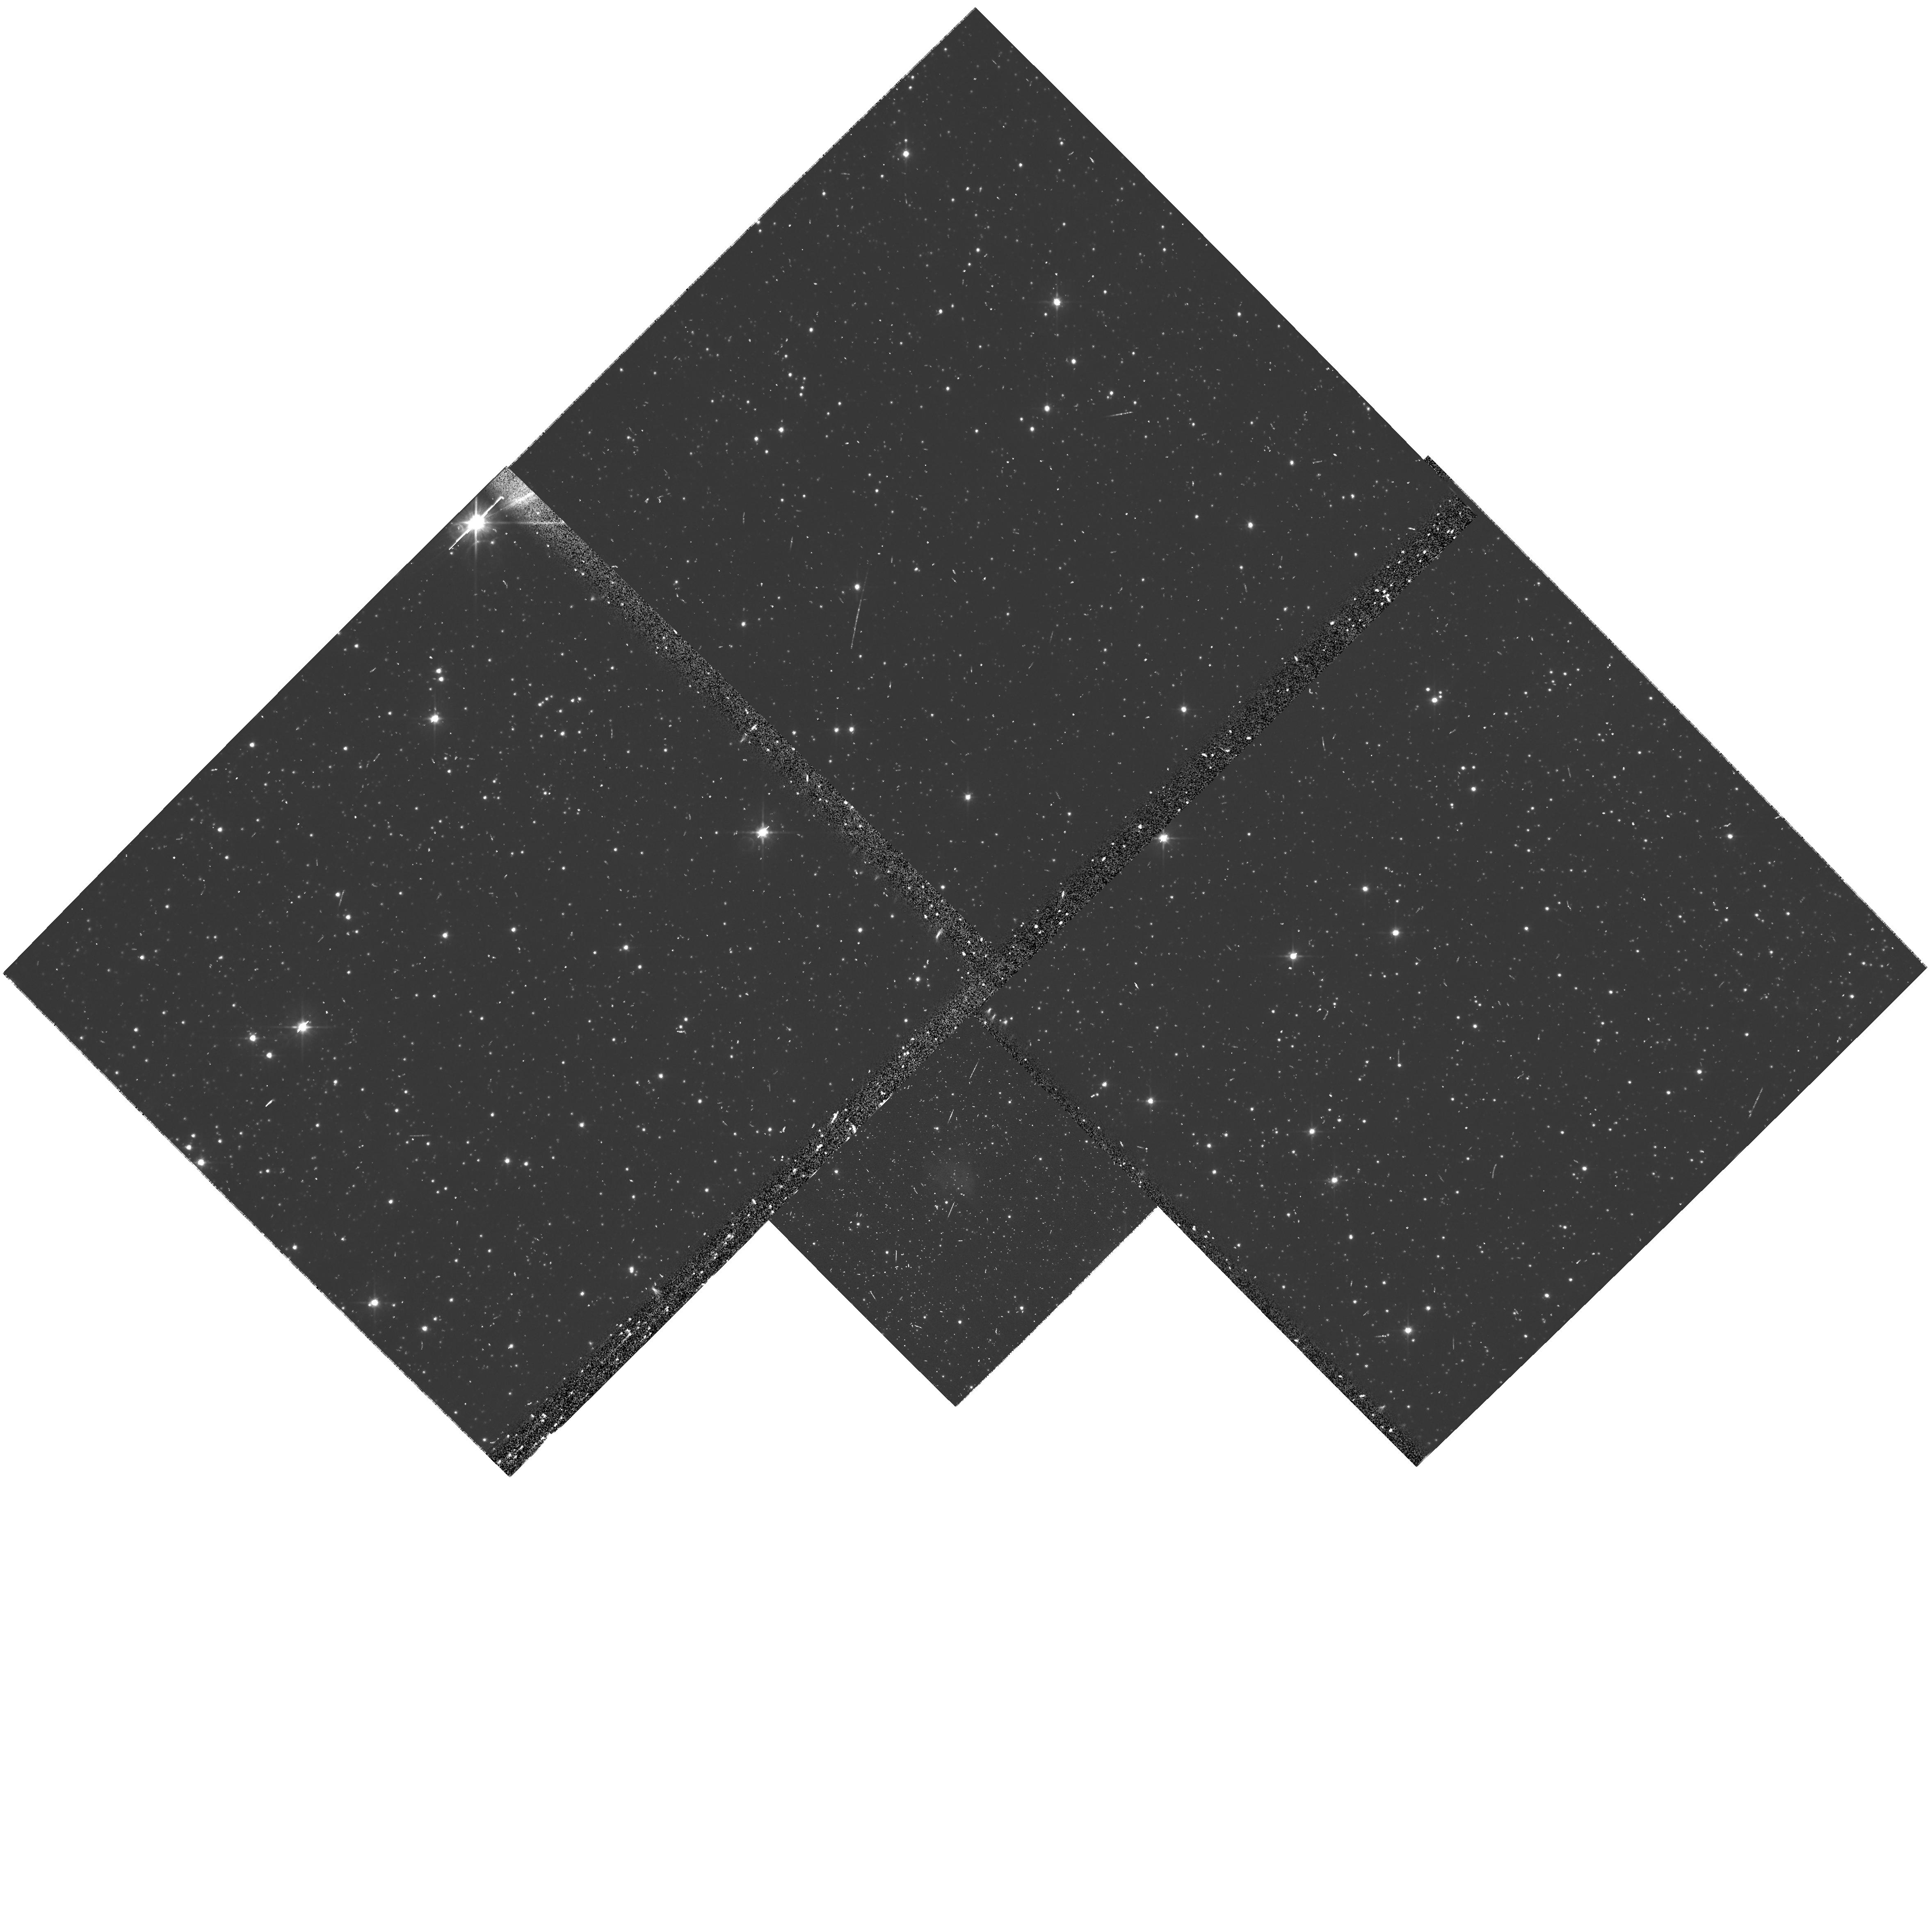
Target: OBJ-054011-691955. Instrument: WFPC2/PC. Filter: F606W. Exposure: 10 min. Observation ID: u9ny0103m

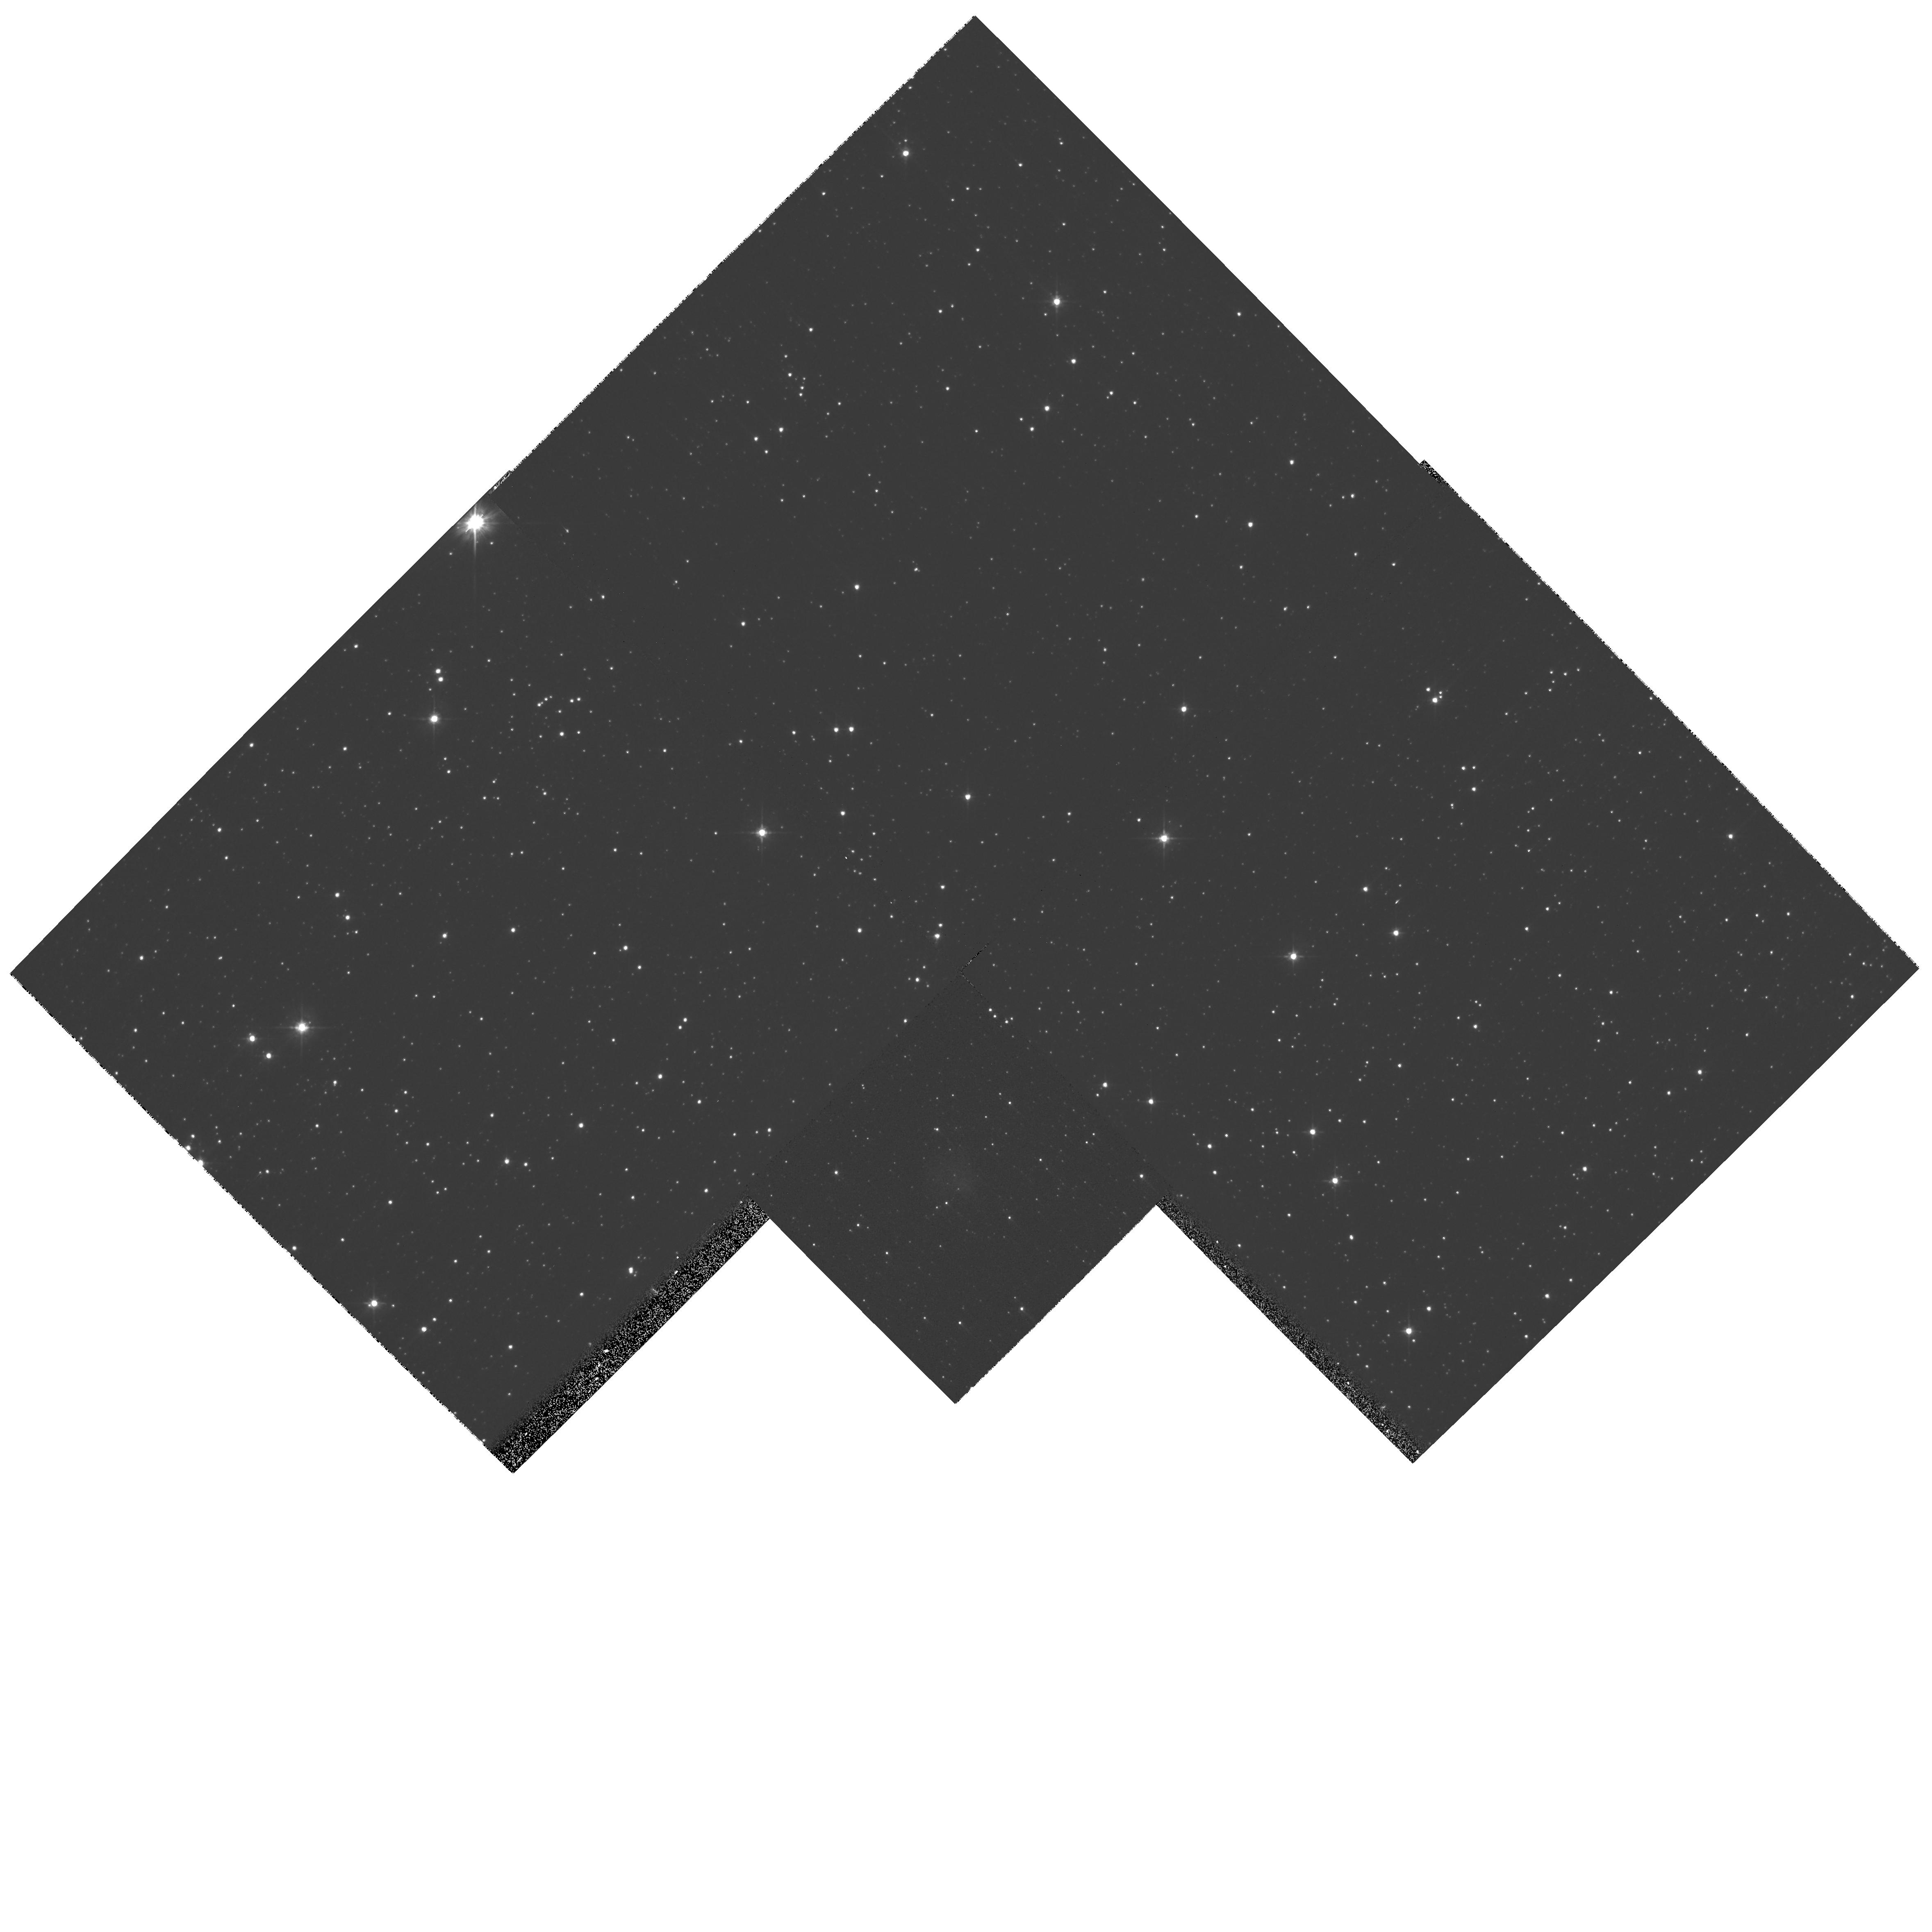
Target: OBJ-054011-691955. Instrument: WFPC2/PC. Filter: F555W. Exposure: 5 min. Observation ID: hst_10900_01_wfpc2_pc_f555w_u9ny01

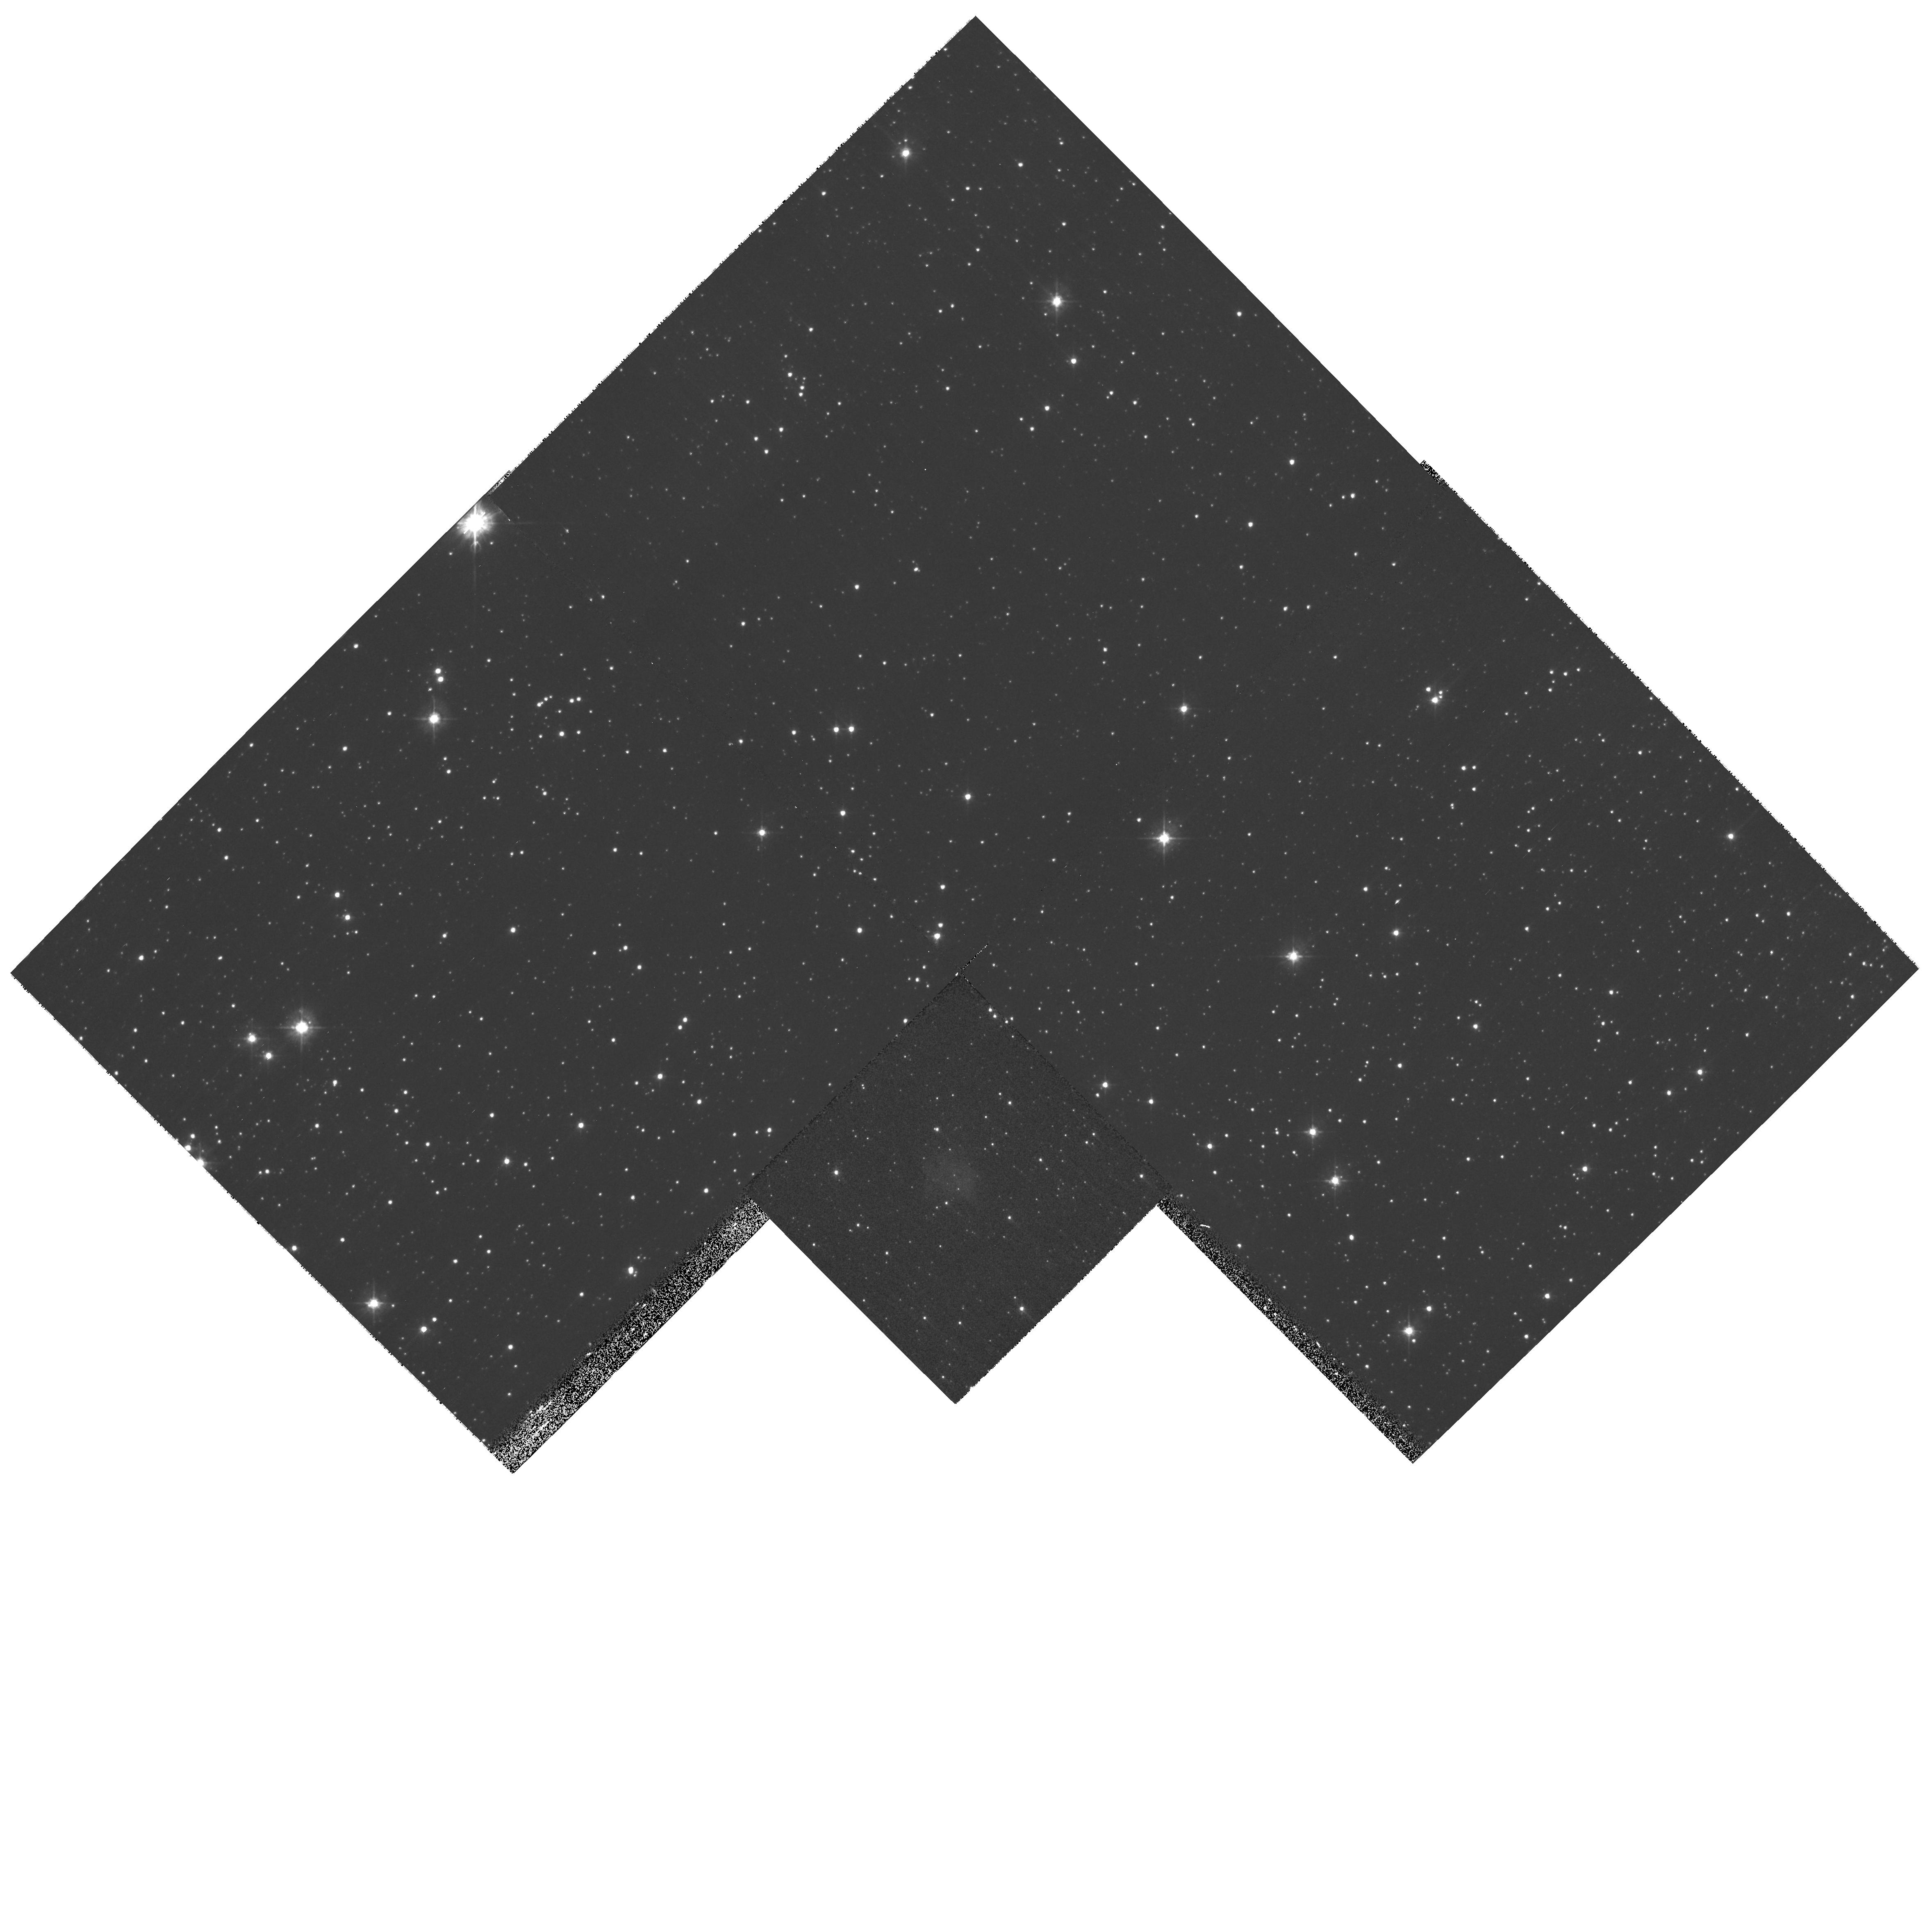
Target: OBJ-054011-691955. Instrument: WFPC2/PC. Filter: F450W. Exposure: 13 min. Observation ID: hst_10900_01_wfpc2_pc_f450w_u9ny01

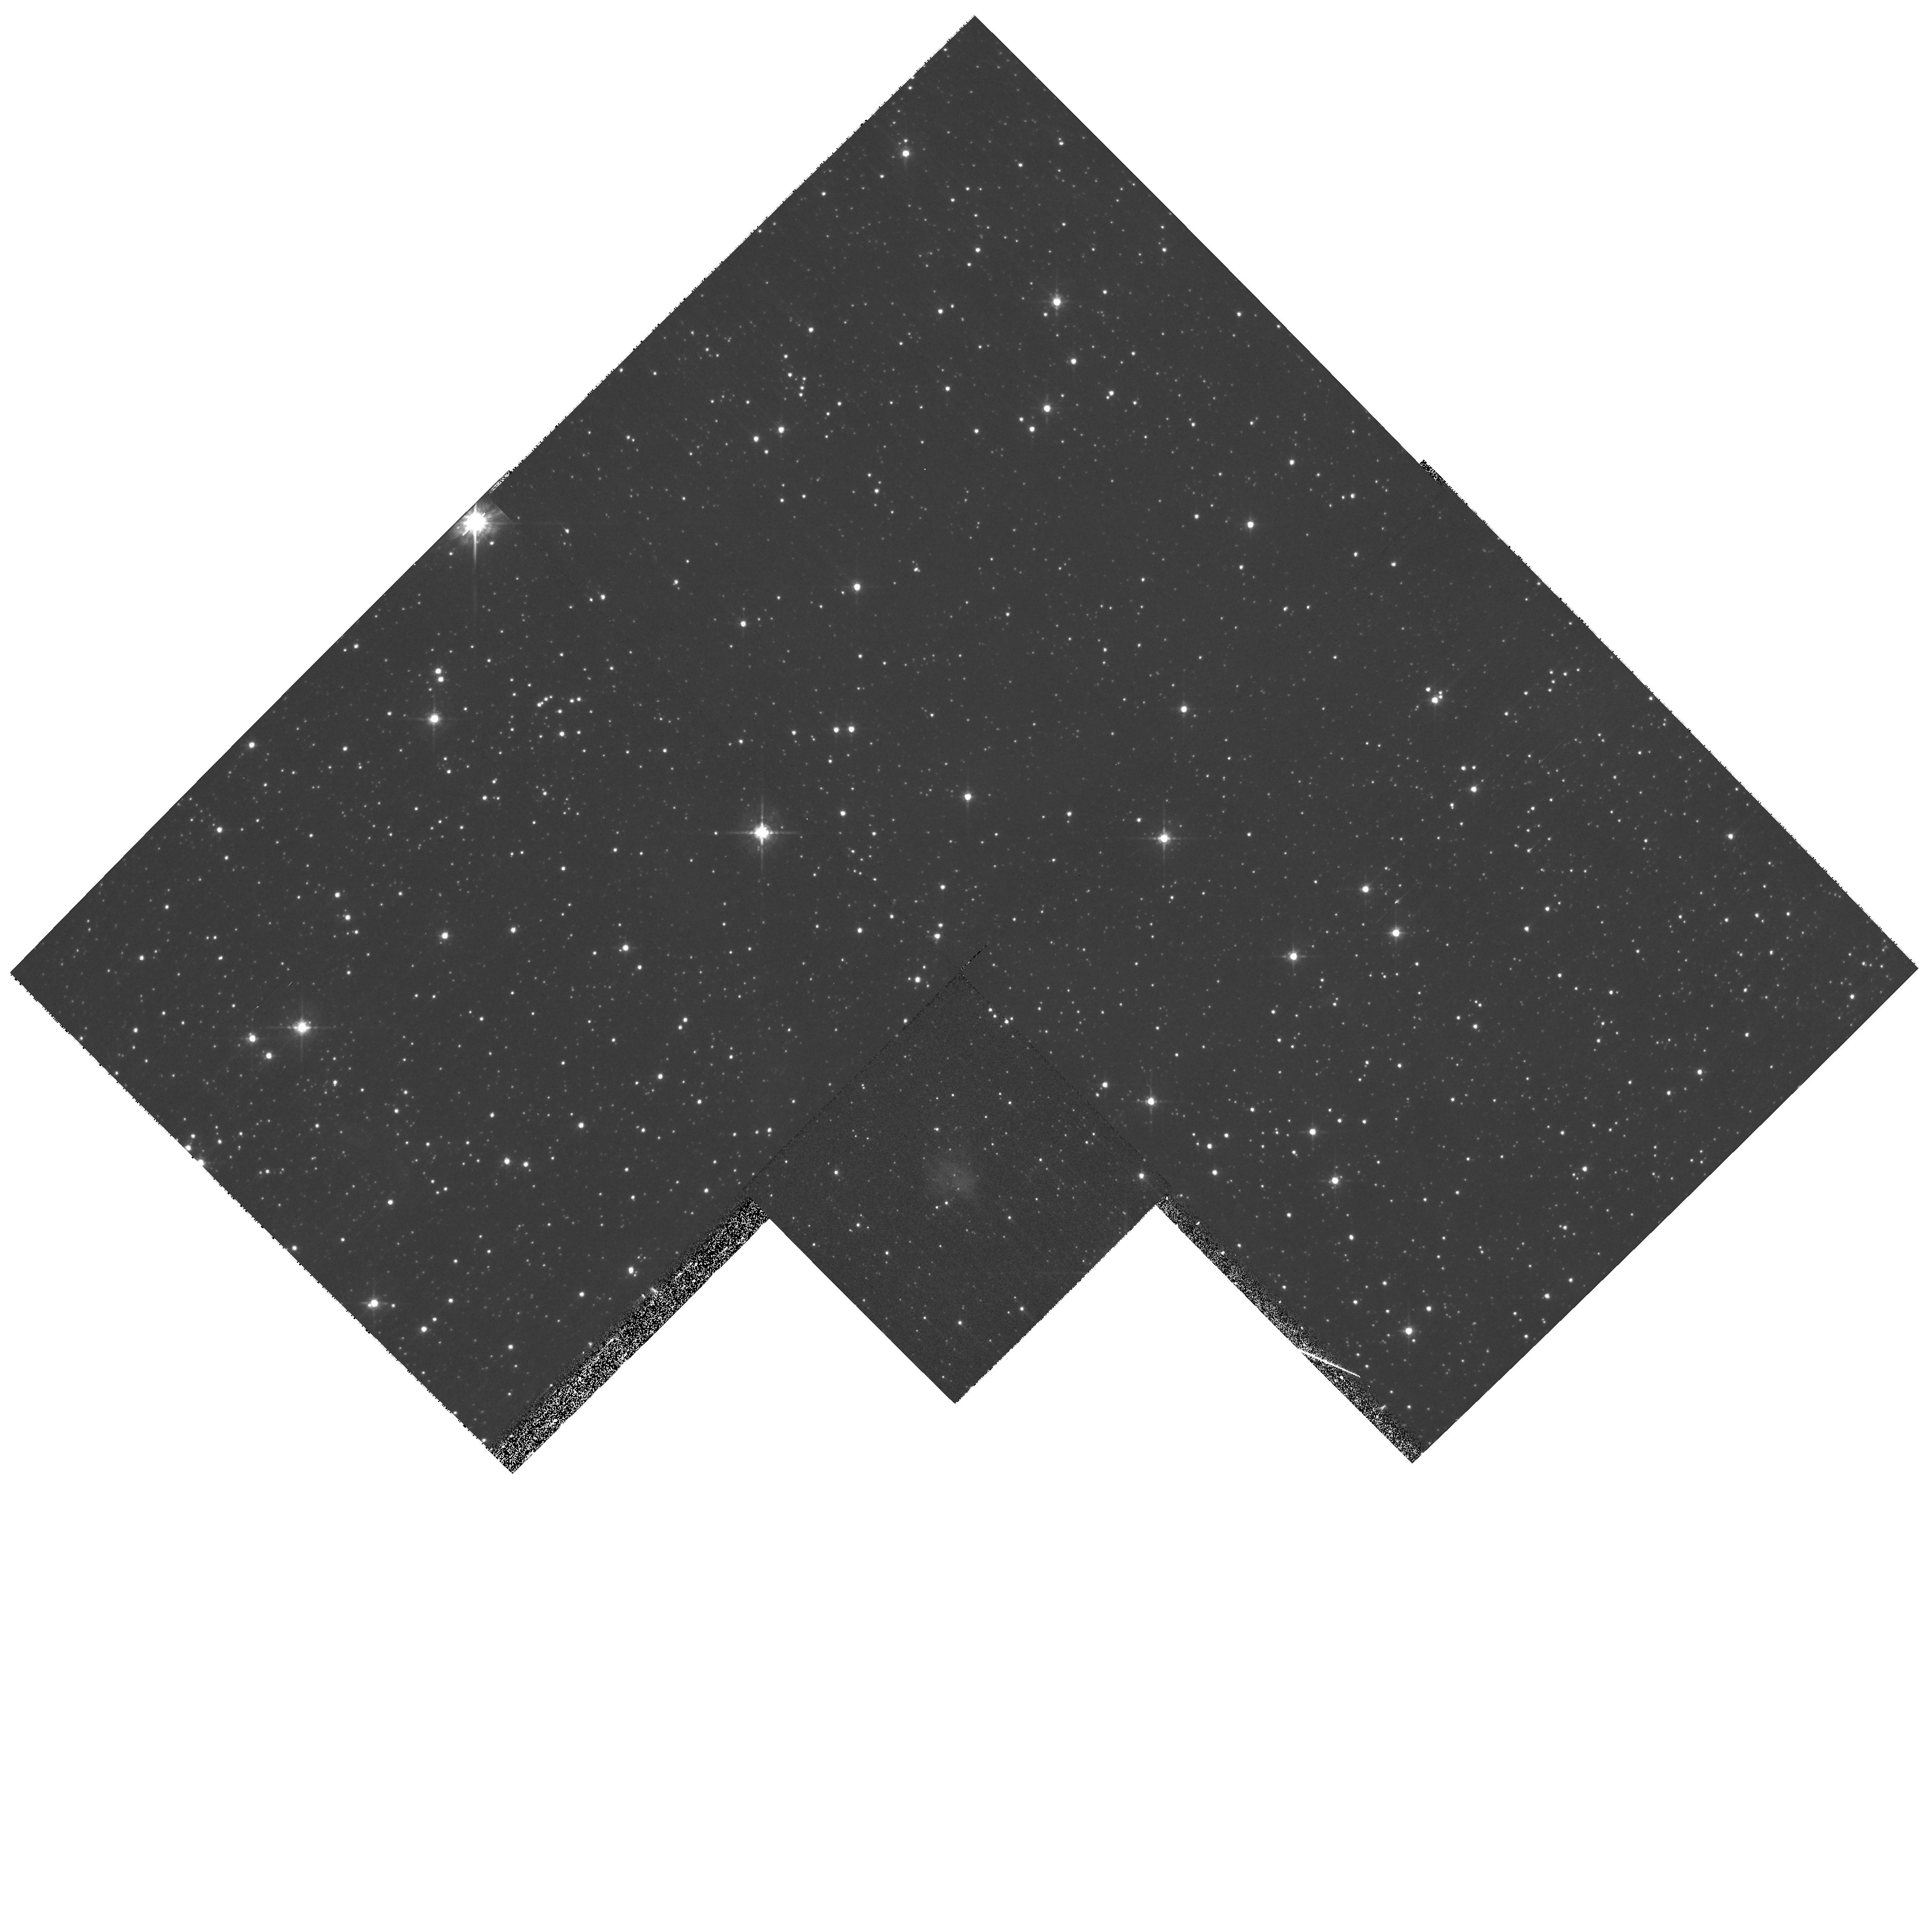
Target: OBJ-054011-691955. Instrument: WFPC2/PC. Filter: F675W. Exposure: 7 min. Observation ID: hst_10900_01_wfpc2_pc_f675w_u9ny01

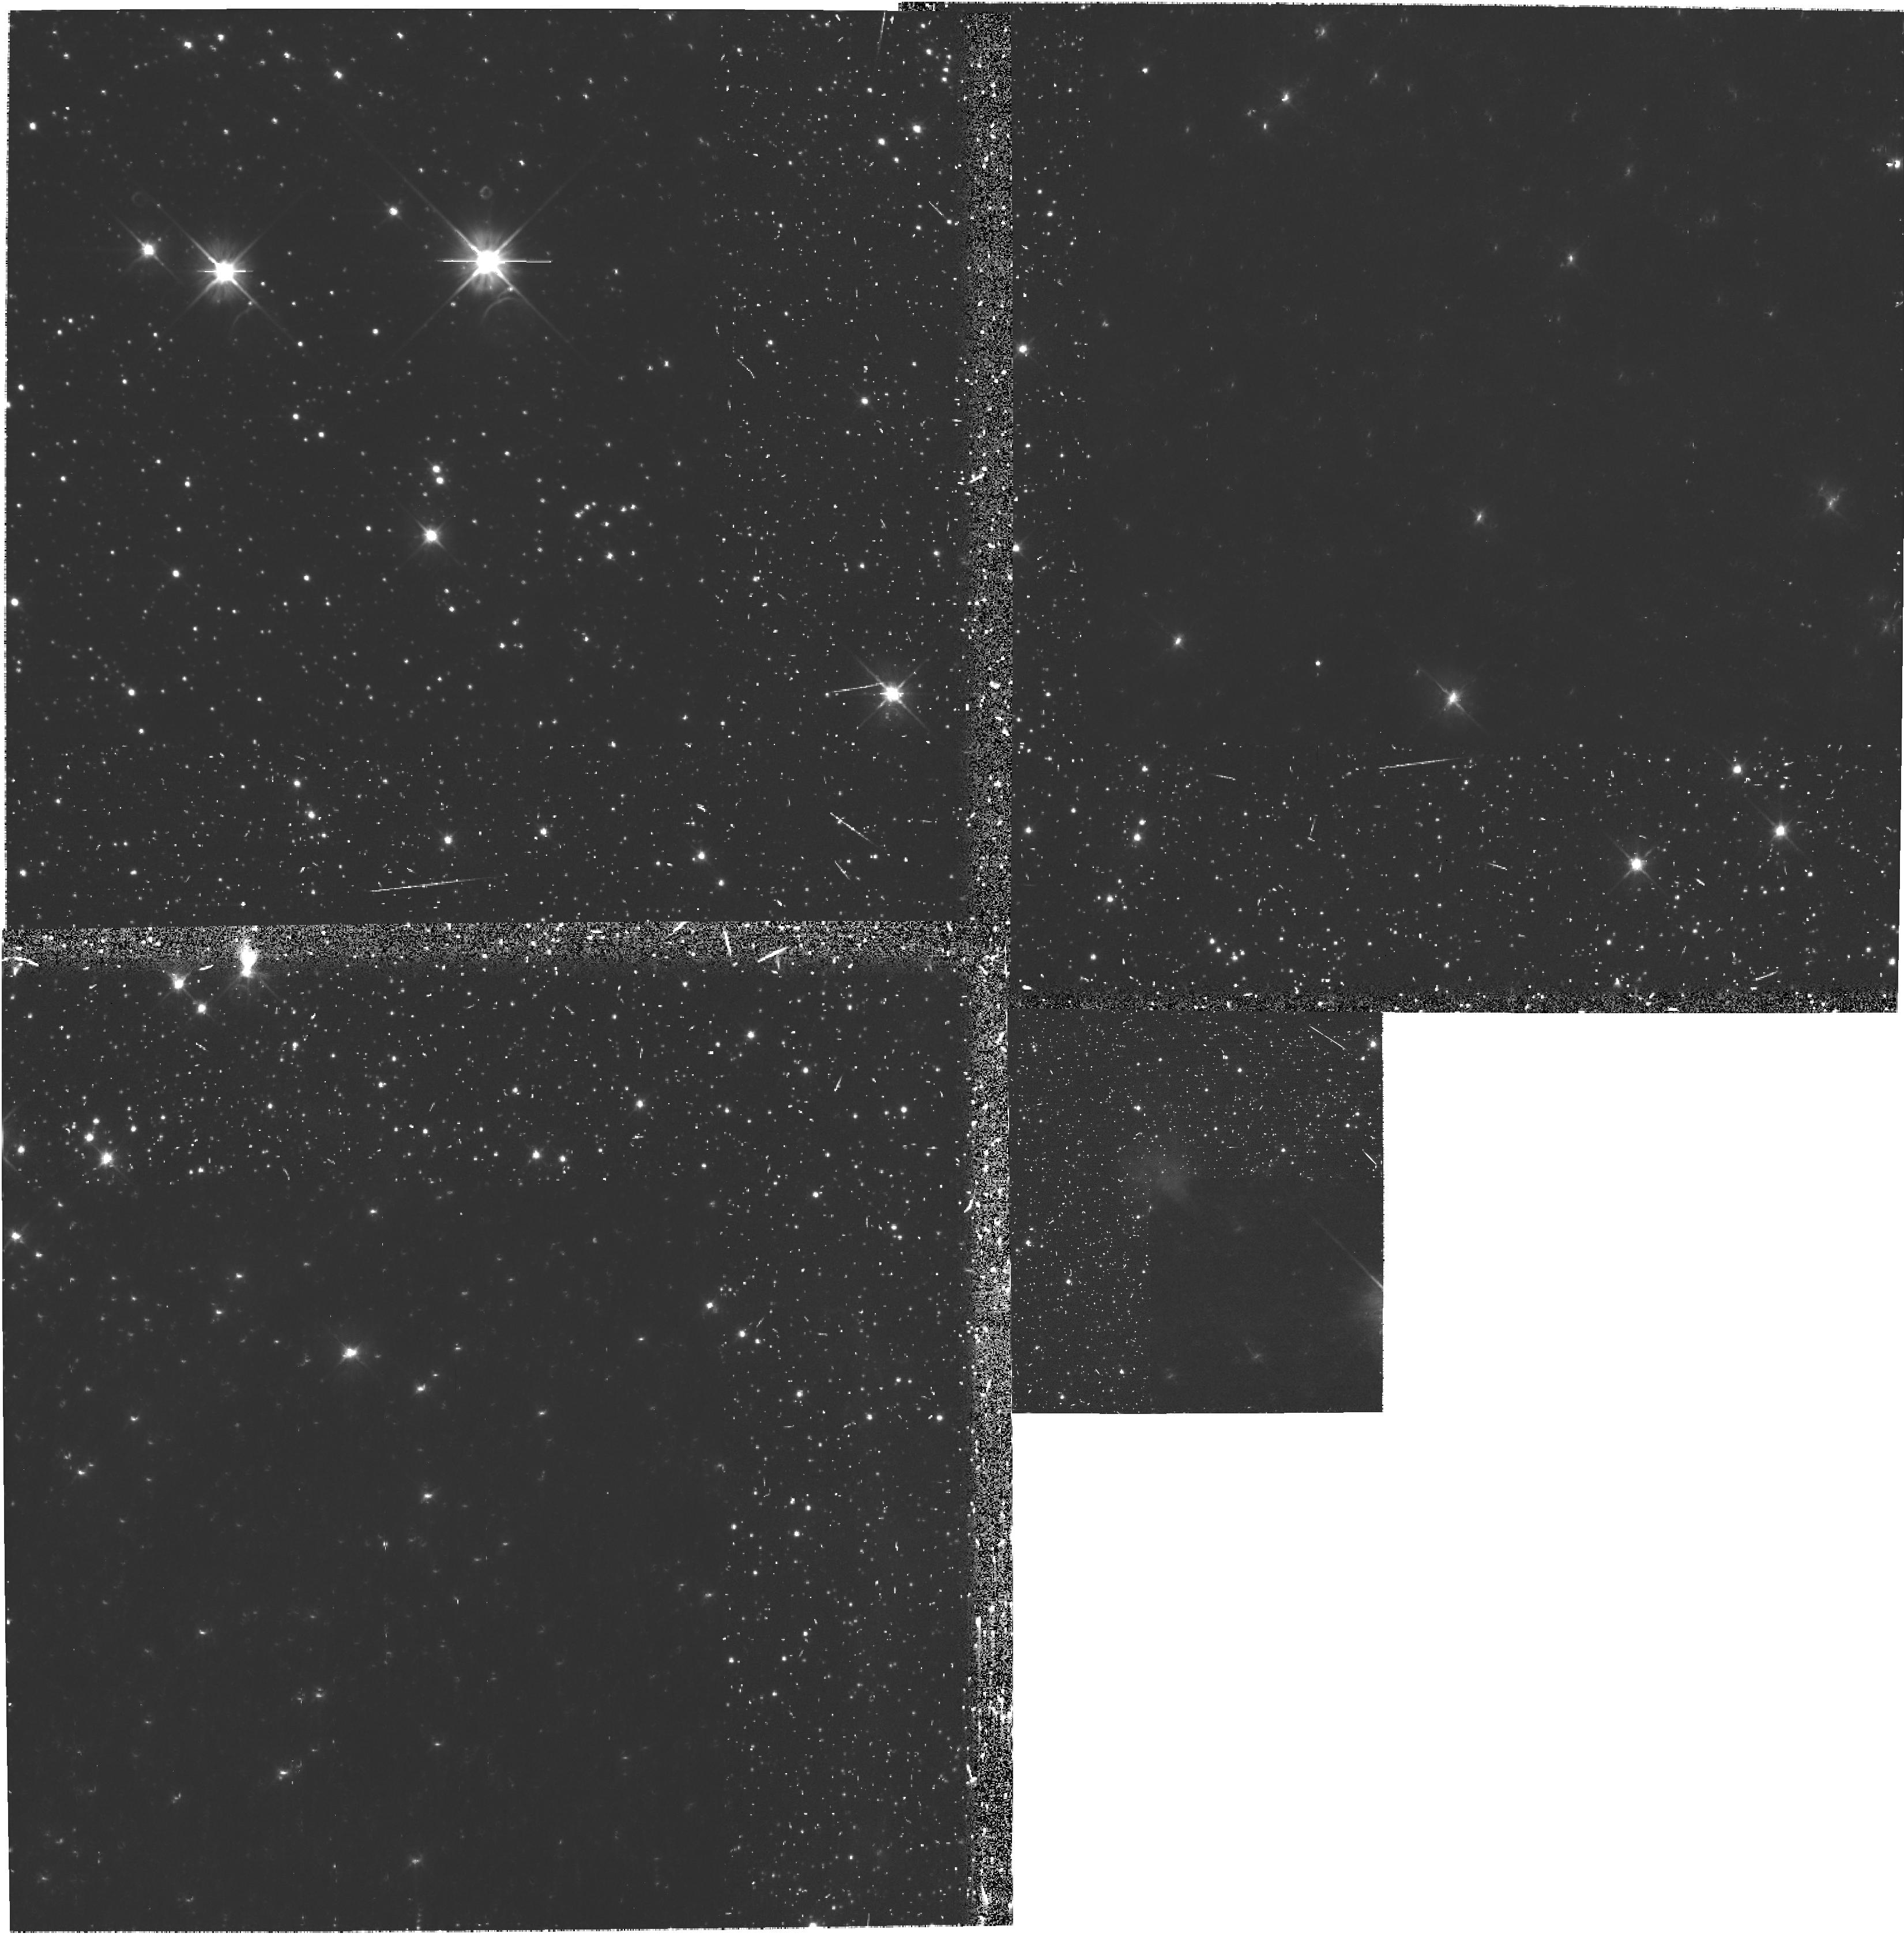
Target: OBJ-054011-691955. Instrument: WFPC2/PC. Filter: F606W-POLQ. Exposure: 30 min. Observation ID: hst_10900_02_wfpc2_pc_f606w-polq_u9ny02

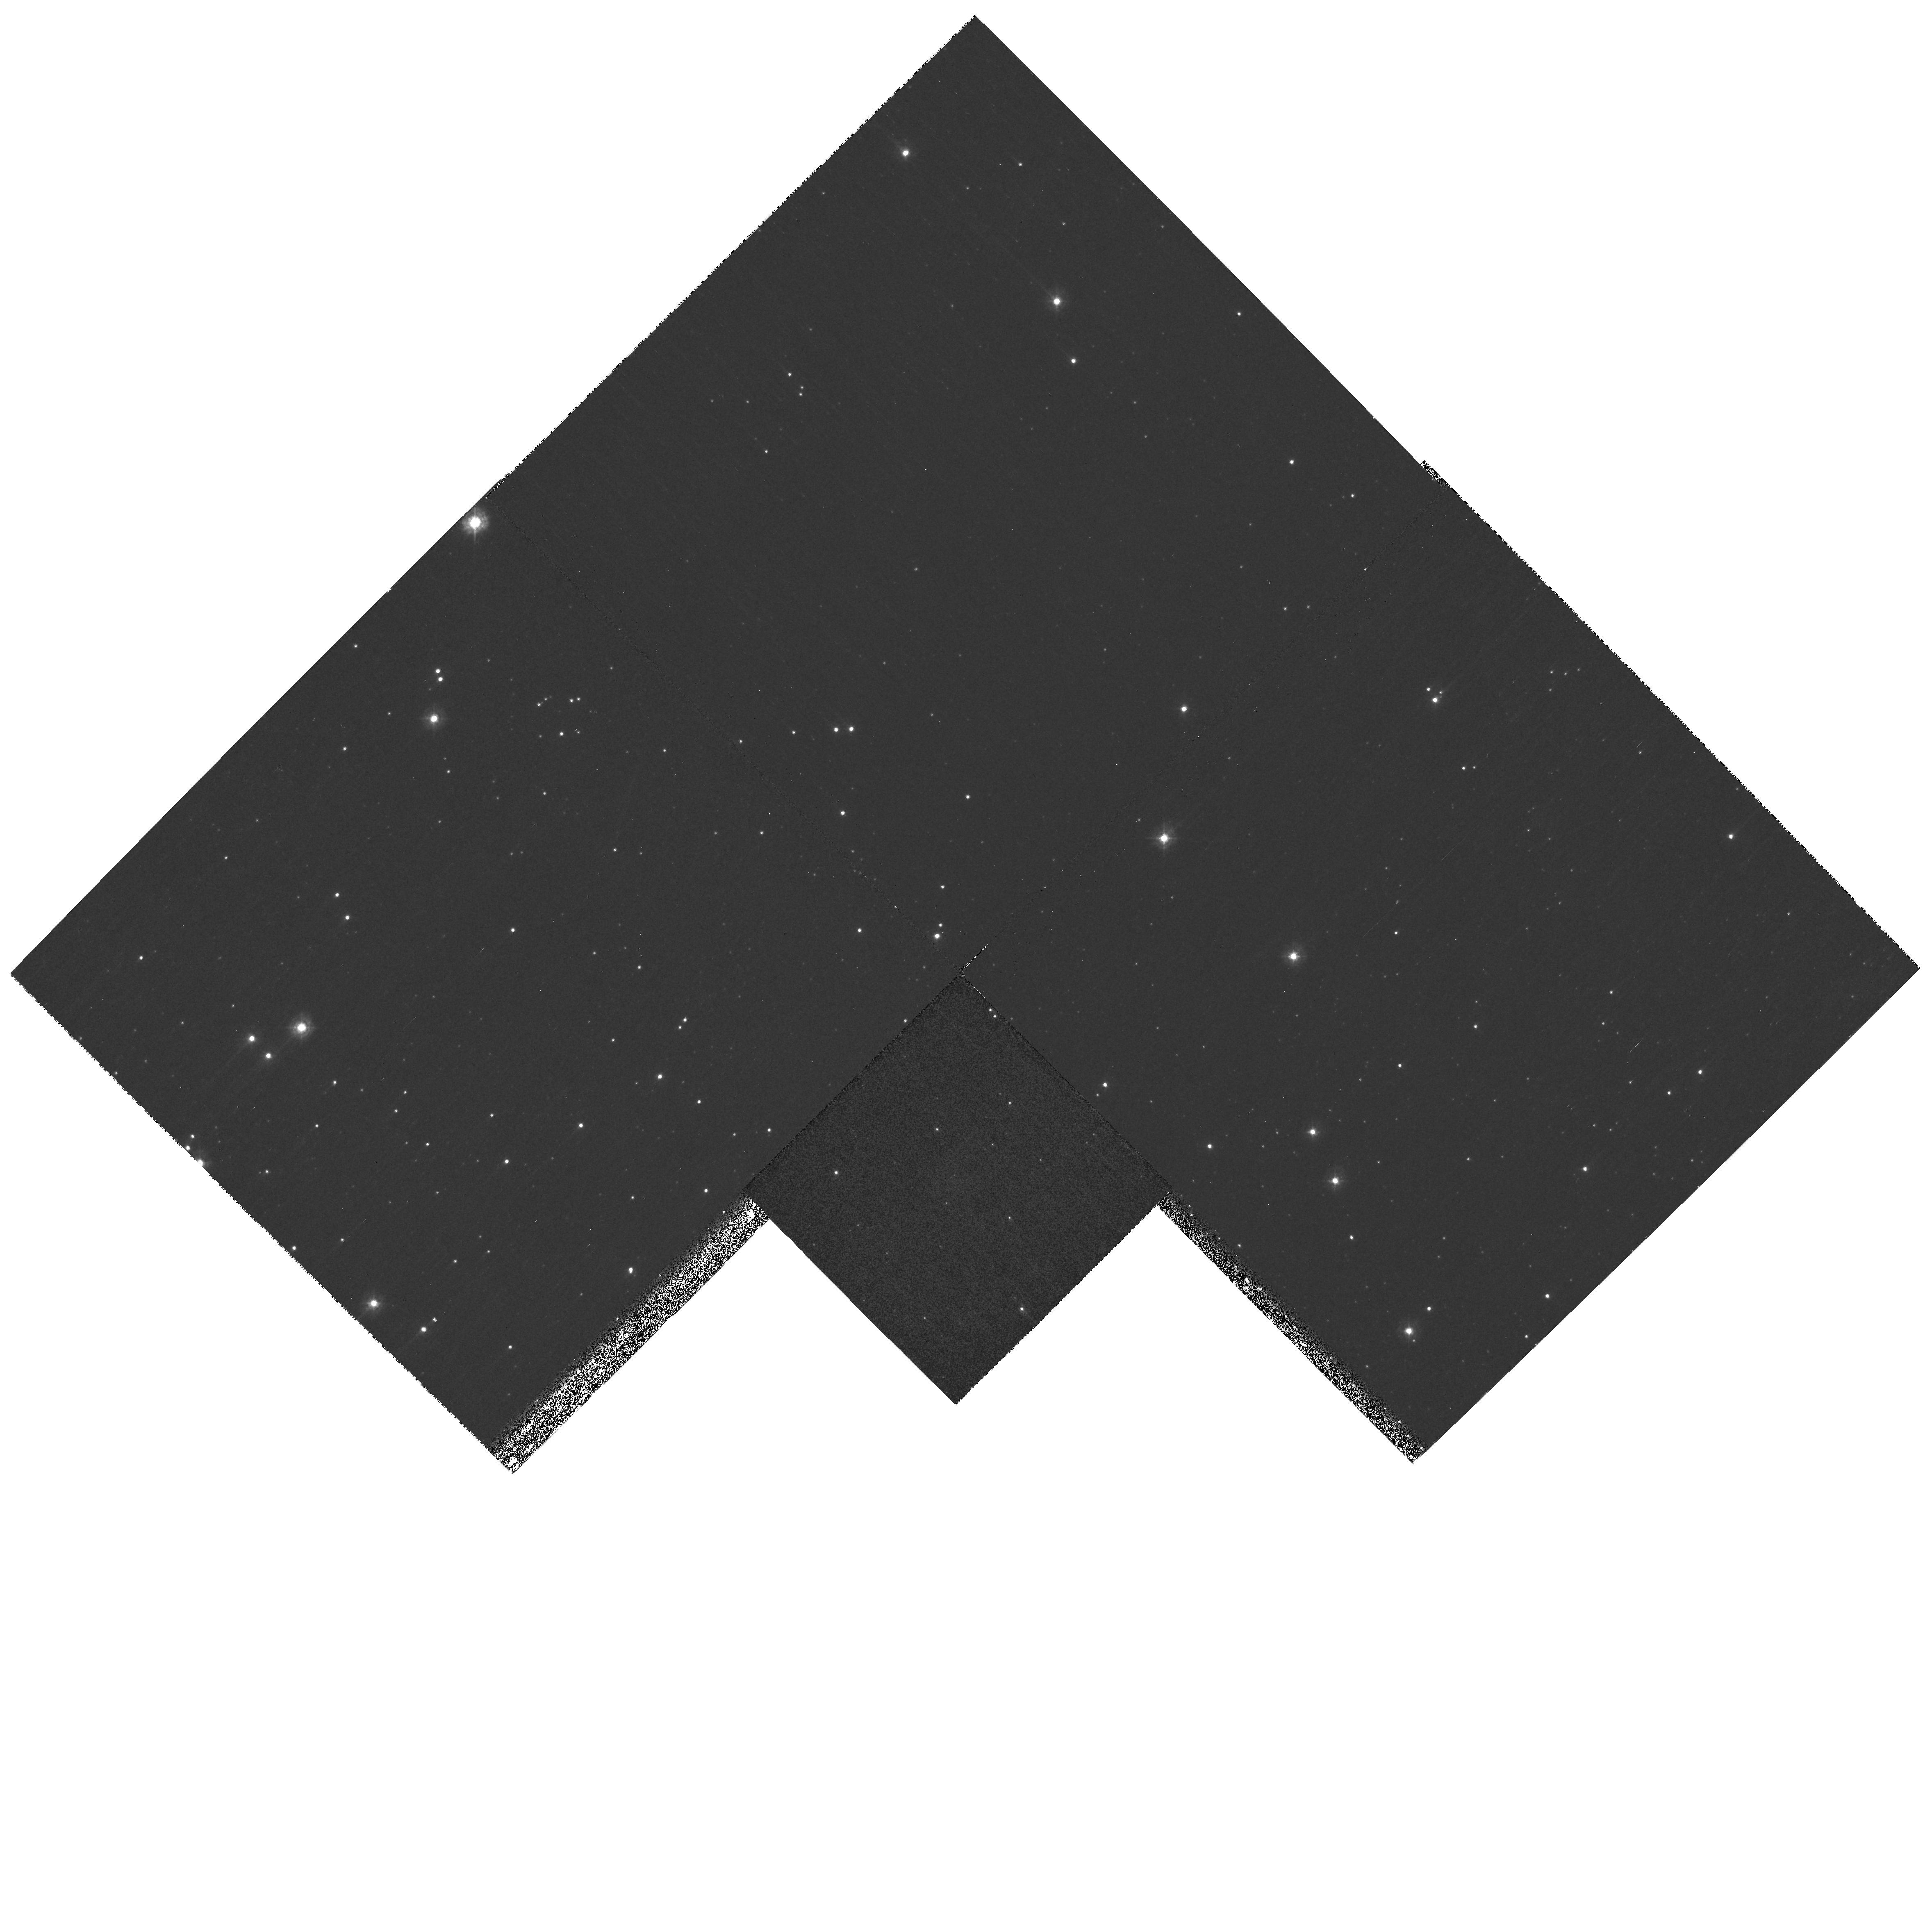
Target: OBJ-054011-691955. Instrument: WFPC2/PC. Filter: F336W. Exposure: 13 min. Observation ID: hst_10900_01_wfpc2_pc_f336w_u9ny01

Optical polarimetry of PSR B0540-69 and its synchrotron nebula. (PI: Mignani, Roberto)

Polarization measurements of pulsars and of their synchrotron nebulae are uniquely able to provide deep insights into the highly magnetized relativistic environment of young rotating neutron stars. Apart from the radio band, pulsar polarization is best measured in the optical, for the rare cases of detectable optical emission. One of the brightest pulsars together with Crab (PSR B0531+21) and Vela (PSR B0833-45), for which optical polarization measurements support the newly developed two-pole caustic model (TPC), is PSR B0540-69 in the Large Magellanic Clouds, often referred as the Crab Twin for their overall similarities in both age and energetics. Together with the Crab, PSR B0540-69 is also the only pulsar embedded in a synchrotron nebula visible at optical wavelengths. We plan to observe PSR B0540-69 and its compact nebula (4 arcsec diameter) with the Advanced Camera for Surveys (ACS) and the Wide Field Channel (WFC) detector using UV and visual polarization filters. Thanks to the superb angular resolution of ACS, these observations will allow us to spectacularly resolve the pulsar from its nebular background, providing the first firm measure of the pulsar polarization which will be crucial to assess, on a broader sample, the validity of the TPC model with respect to other pulsars magnetosphere models. These observations will also provide the first detailed polarization map of the nebula, including the jet and the torus seen in our previous WFPC2 images.